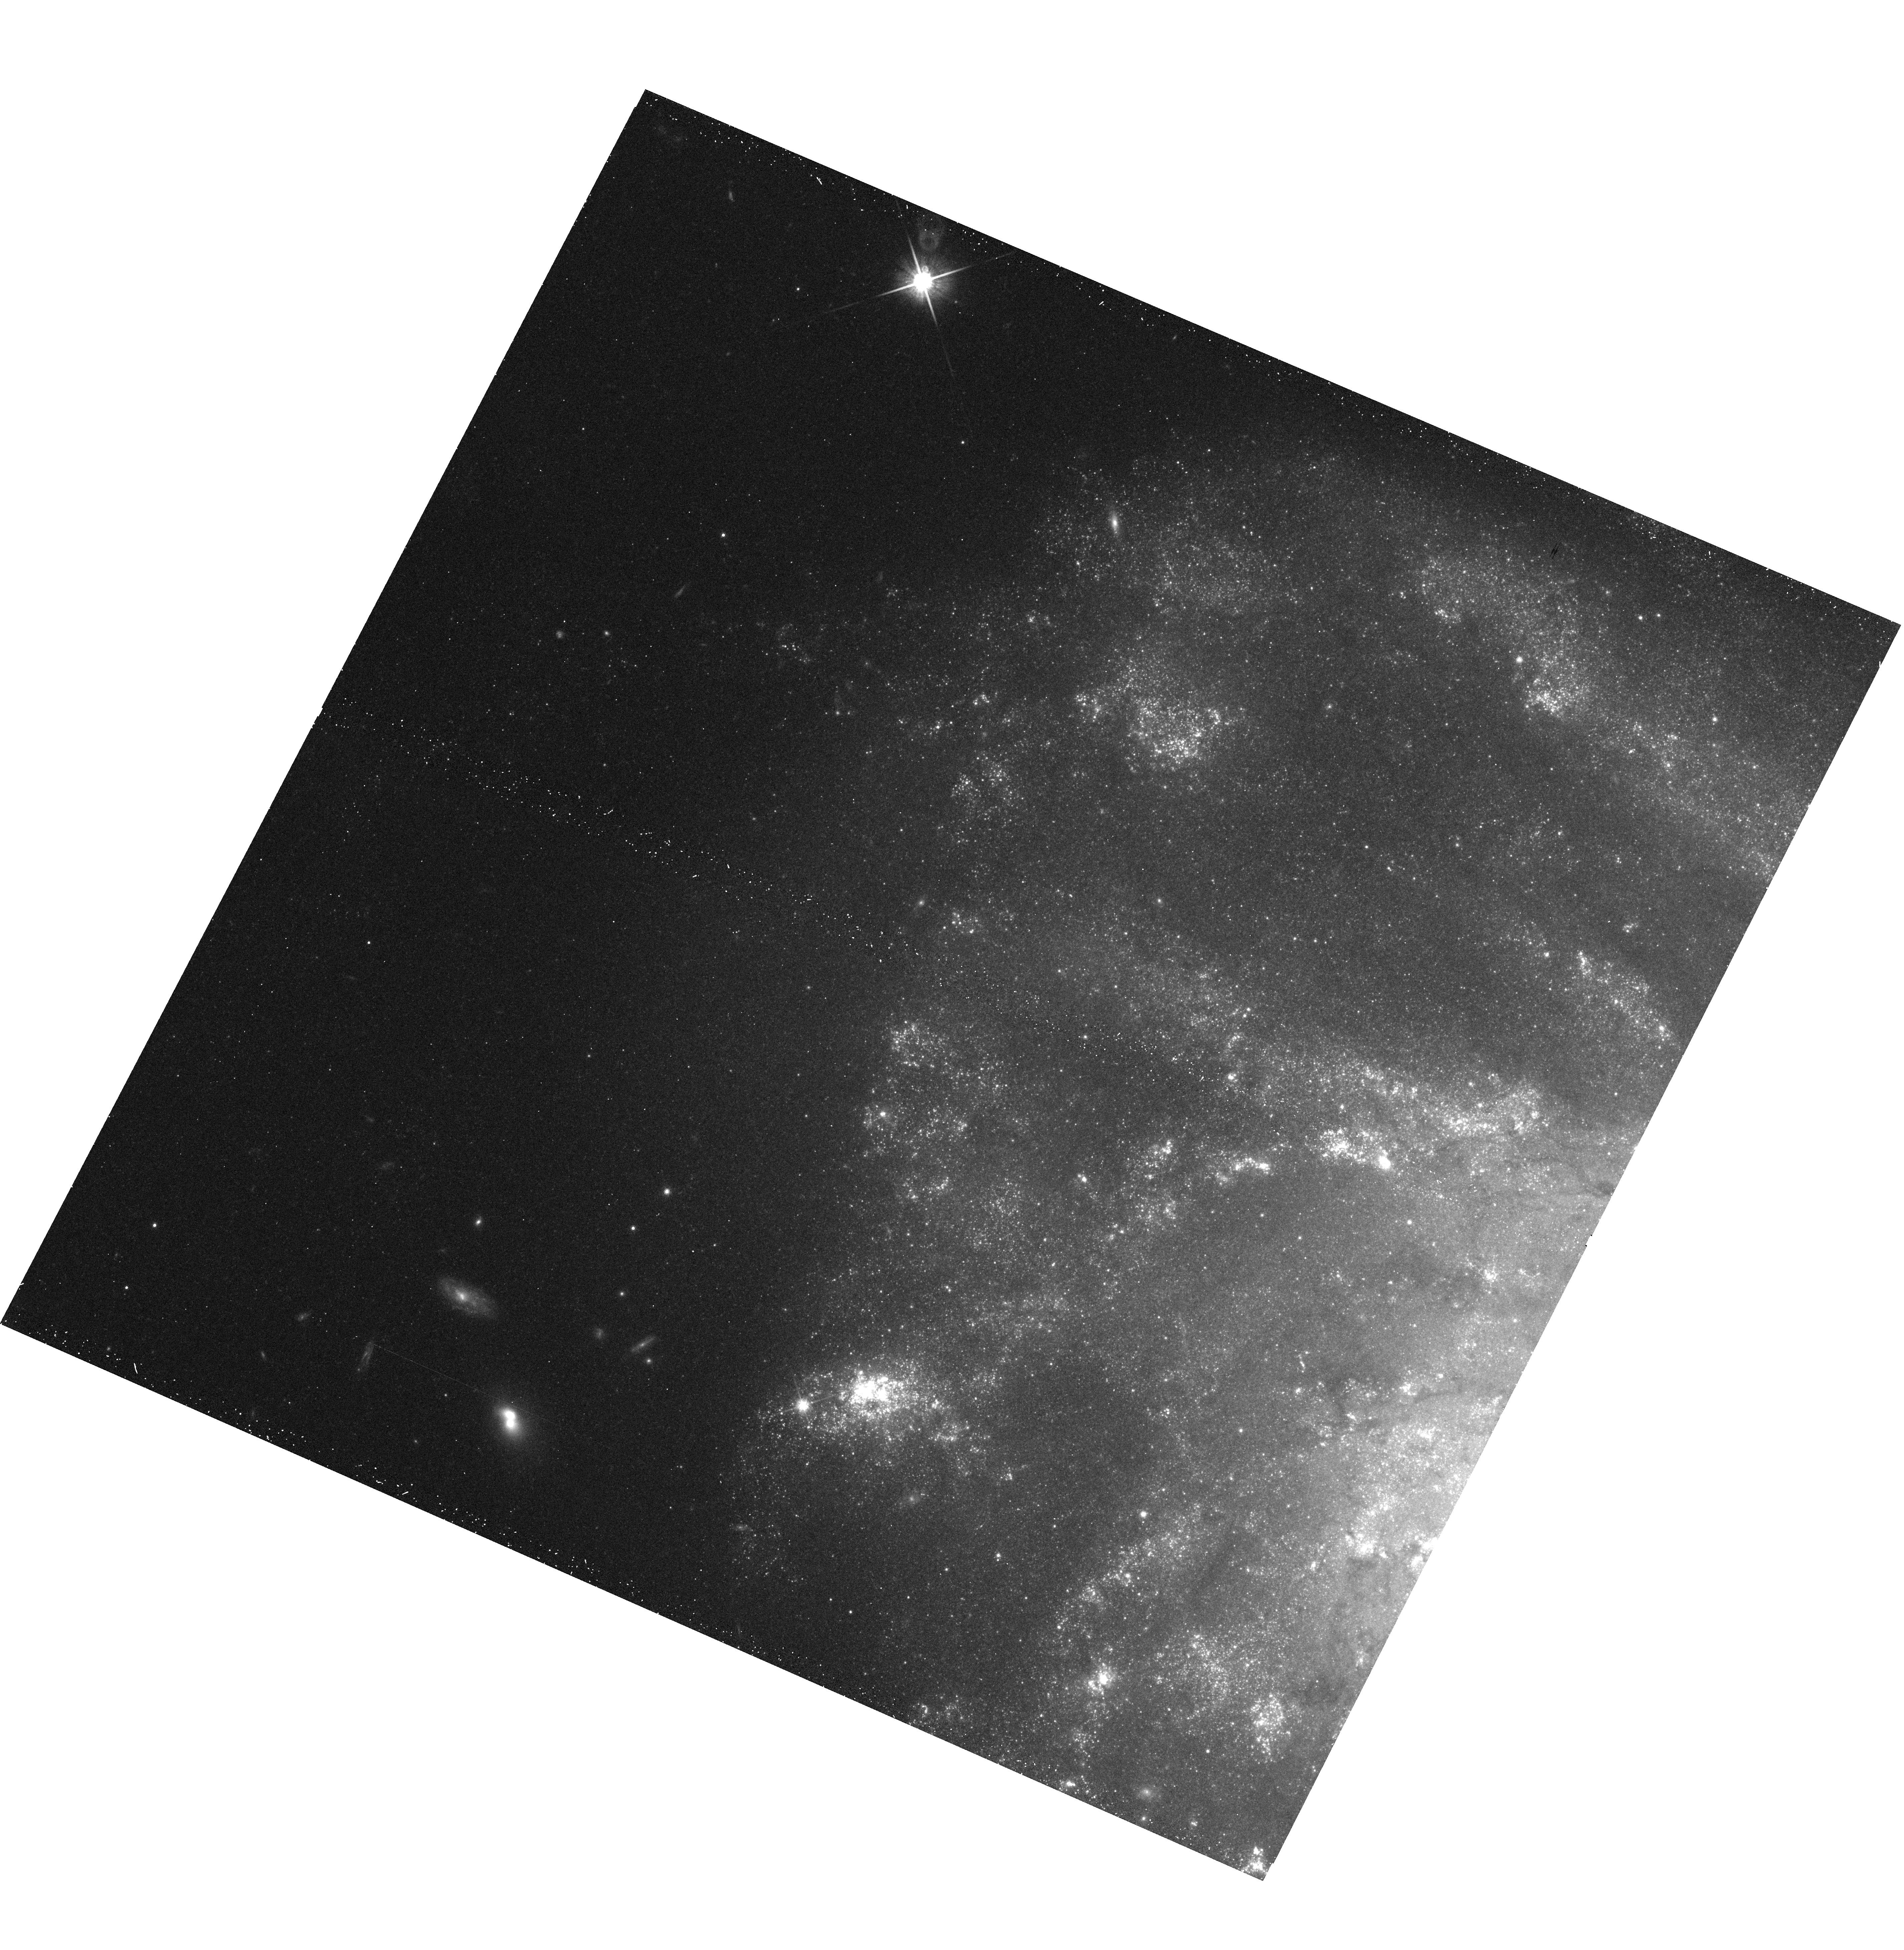
Target: PTF10FQS. Instrument: WFC3/UVIS. Filter: F814W. Exposure: 12 min. Observation ID: hst_12118_04_wfc3_uvis_f814w_ibfx04

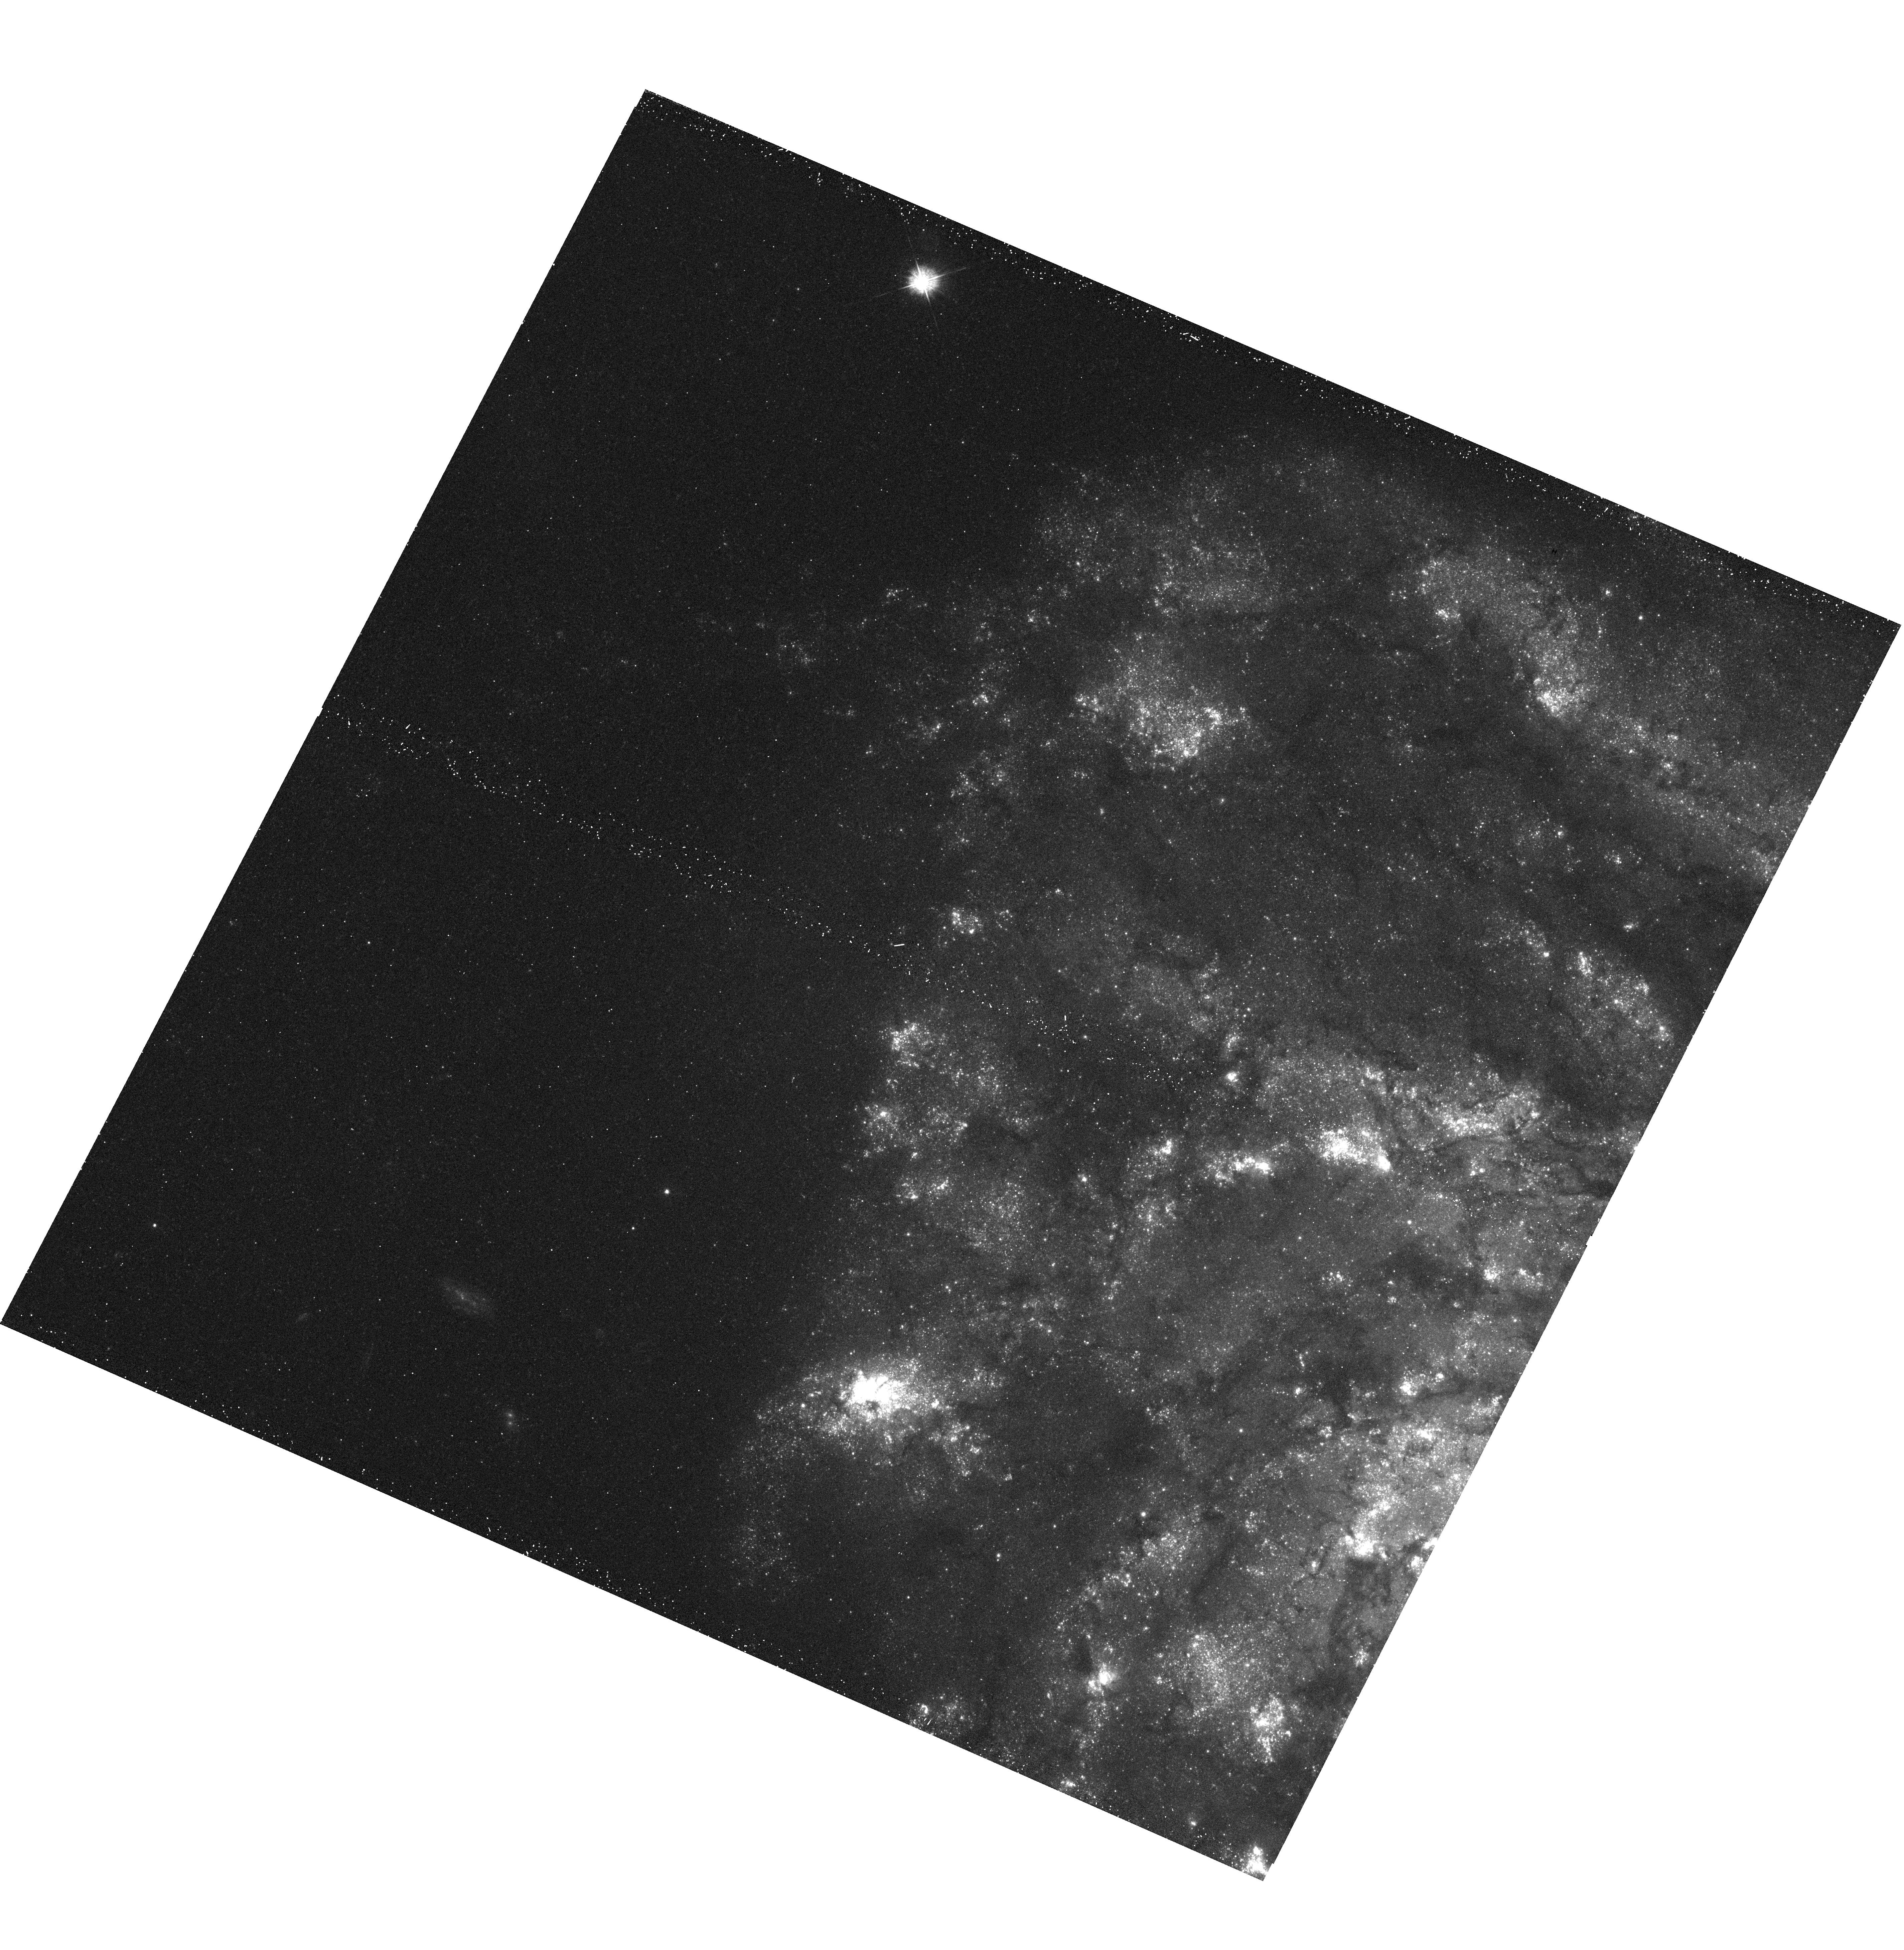
Target: PTF10FQS. Instrument: WFC3/UVIS. Filter: F390W. Exposure: 12 min. Observation ID: hst_12118_04_wfc3_uvis_f390w_ibfx04

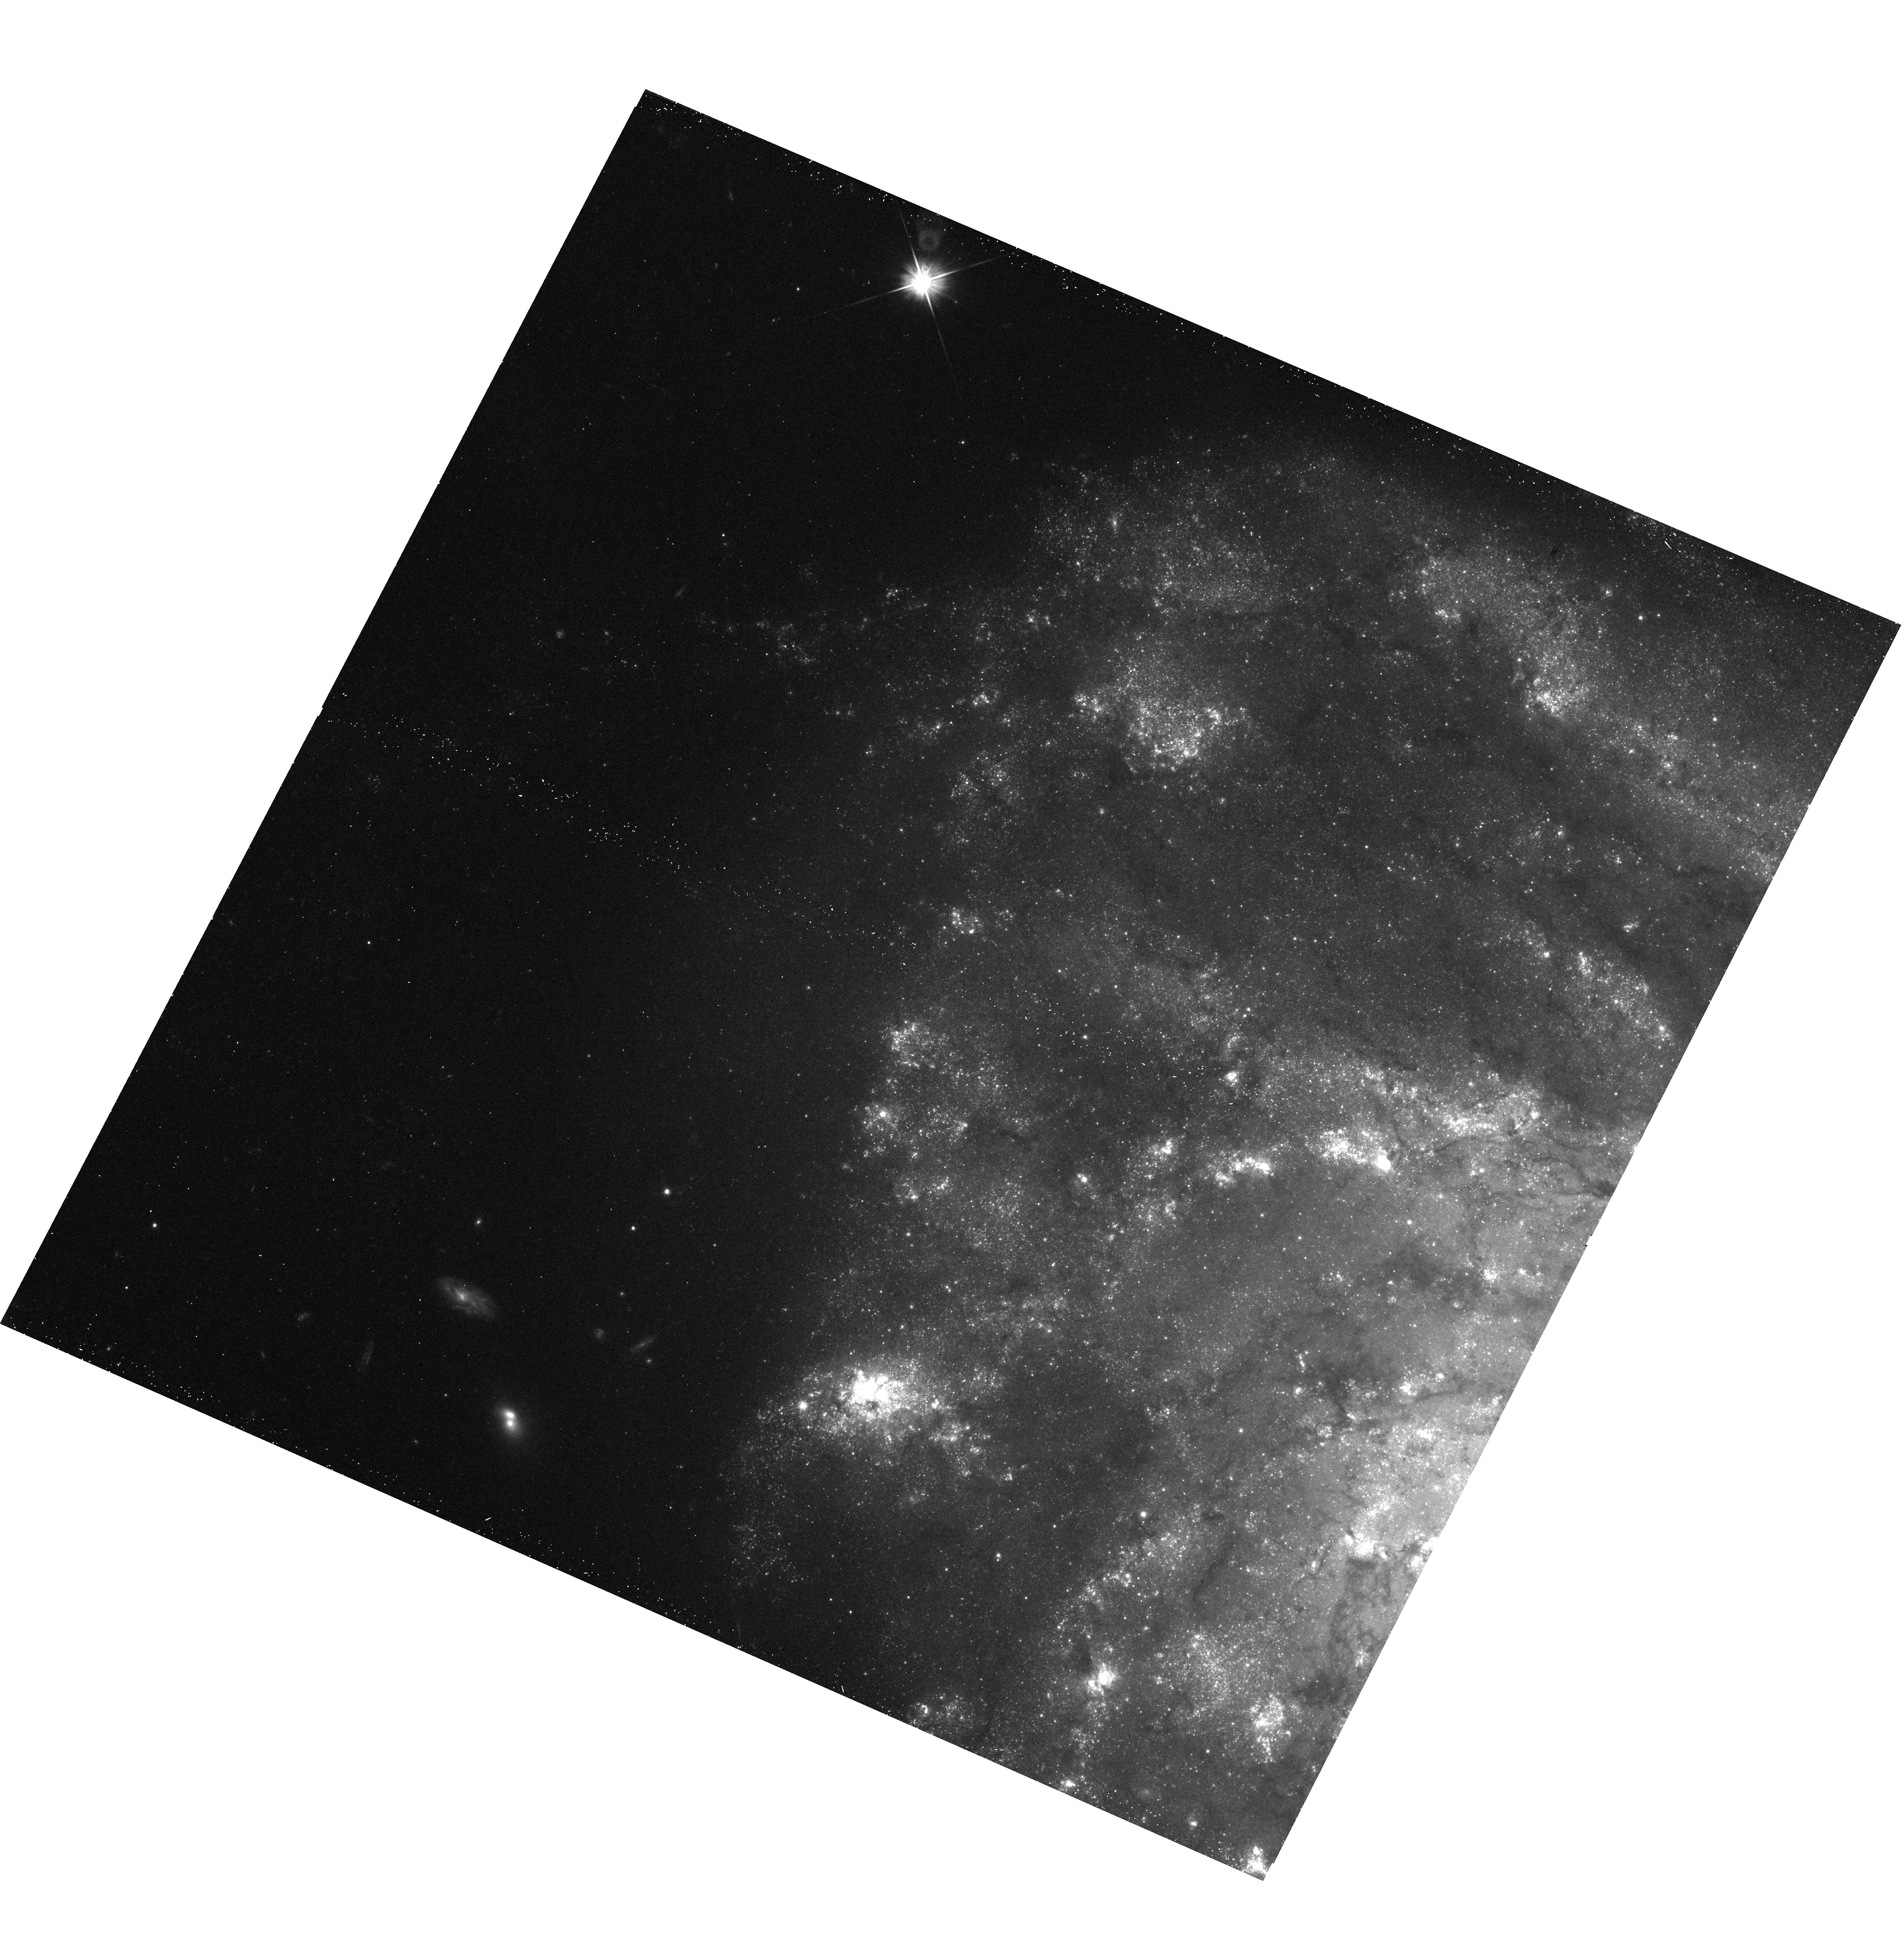
Target: PTF10FQS. Instrument: WFC3/UVIS. Filter: F606W. Exposure: 12 min. Observation ID: hst_12118_04_wfc3_uvis_f606w_ibfx04

PTF10fqs: A Luminous Red Nova in the Spiral Messier 99 (PI: Kasliwal, Mansi)

The Palomar Transient Factory (PTF) has discovered a rare type of transient in the luminosity "gap'' between novae and supernovae. Located in a spiral arm of Messier 99, PTF10fqs is very red (effective temperature 3500 K) and slowly evolving. The spectrum is dominated by intermediate-width H-alpha (680 km/s) and calcium lines. The explosion signature is similar to M85 OT2006-1, SN 2008S and NGC 300-OT2008. The origin of these events is shrouded in mystery and controversy (and in some cases, in dust). Here, we propose a single-orbit observation to derive a precise astrometric position of this transient while it is still bright. This would allow us to firmly tie this HST observation with future searches of any remnant and serve as legacy observation for this rare and interesting source.